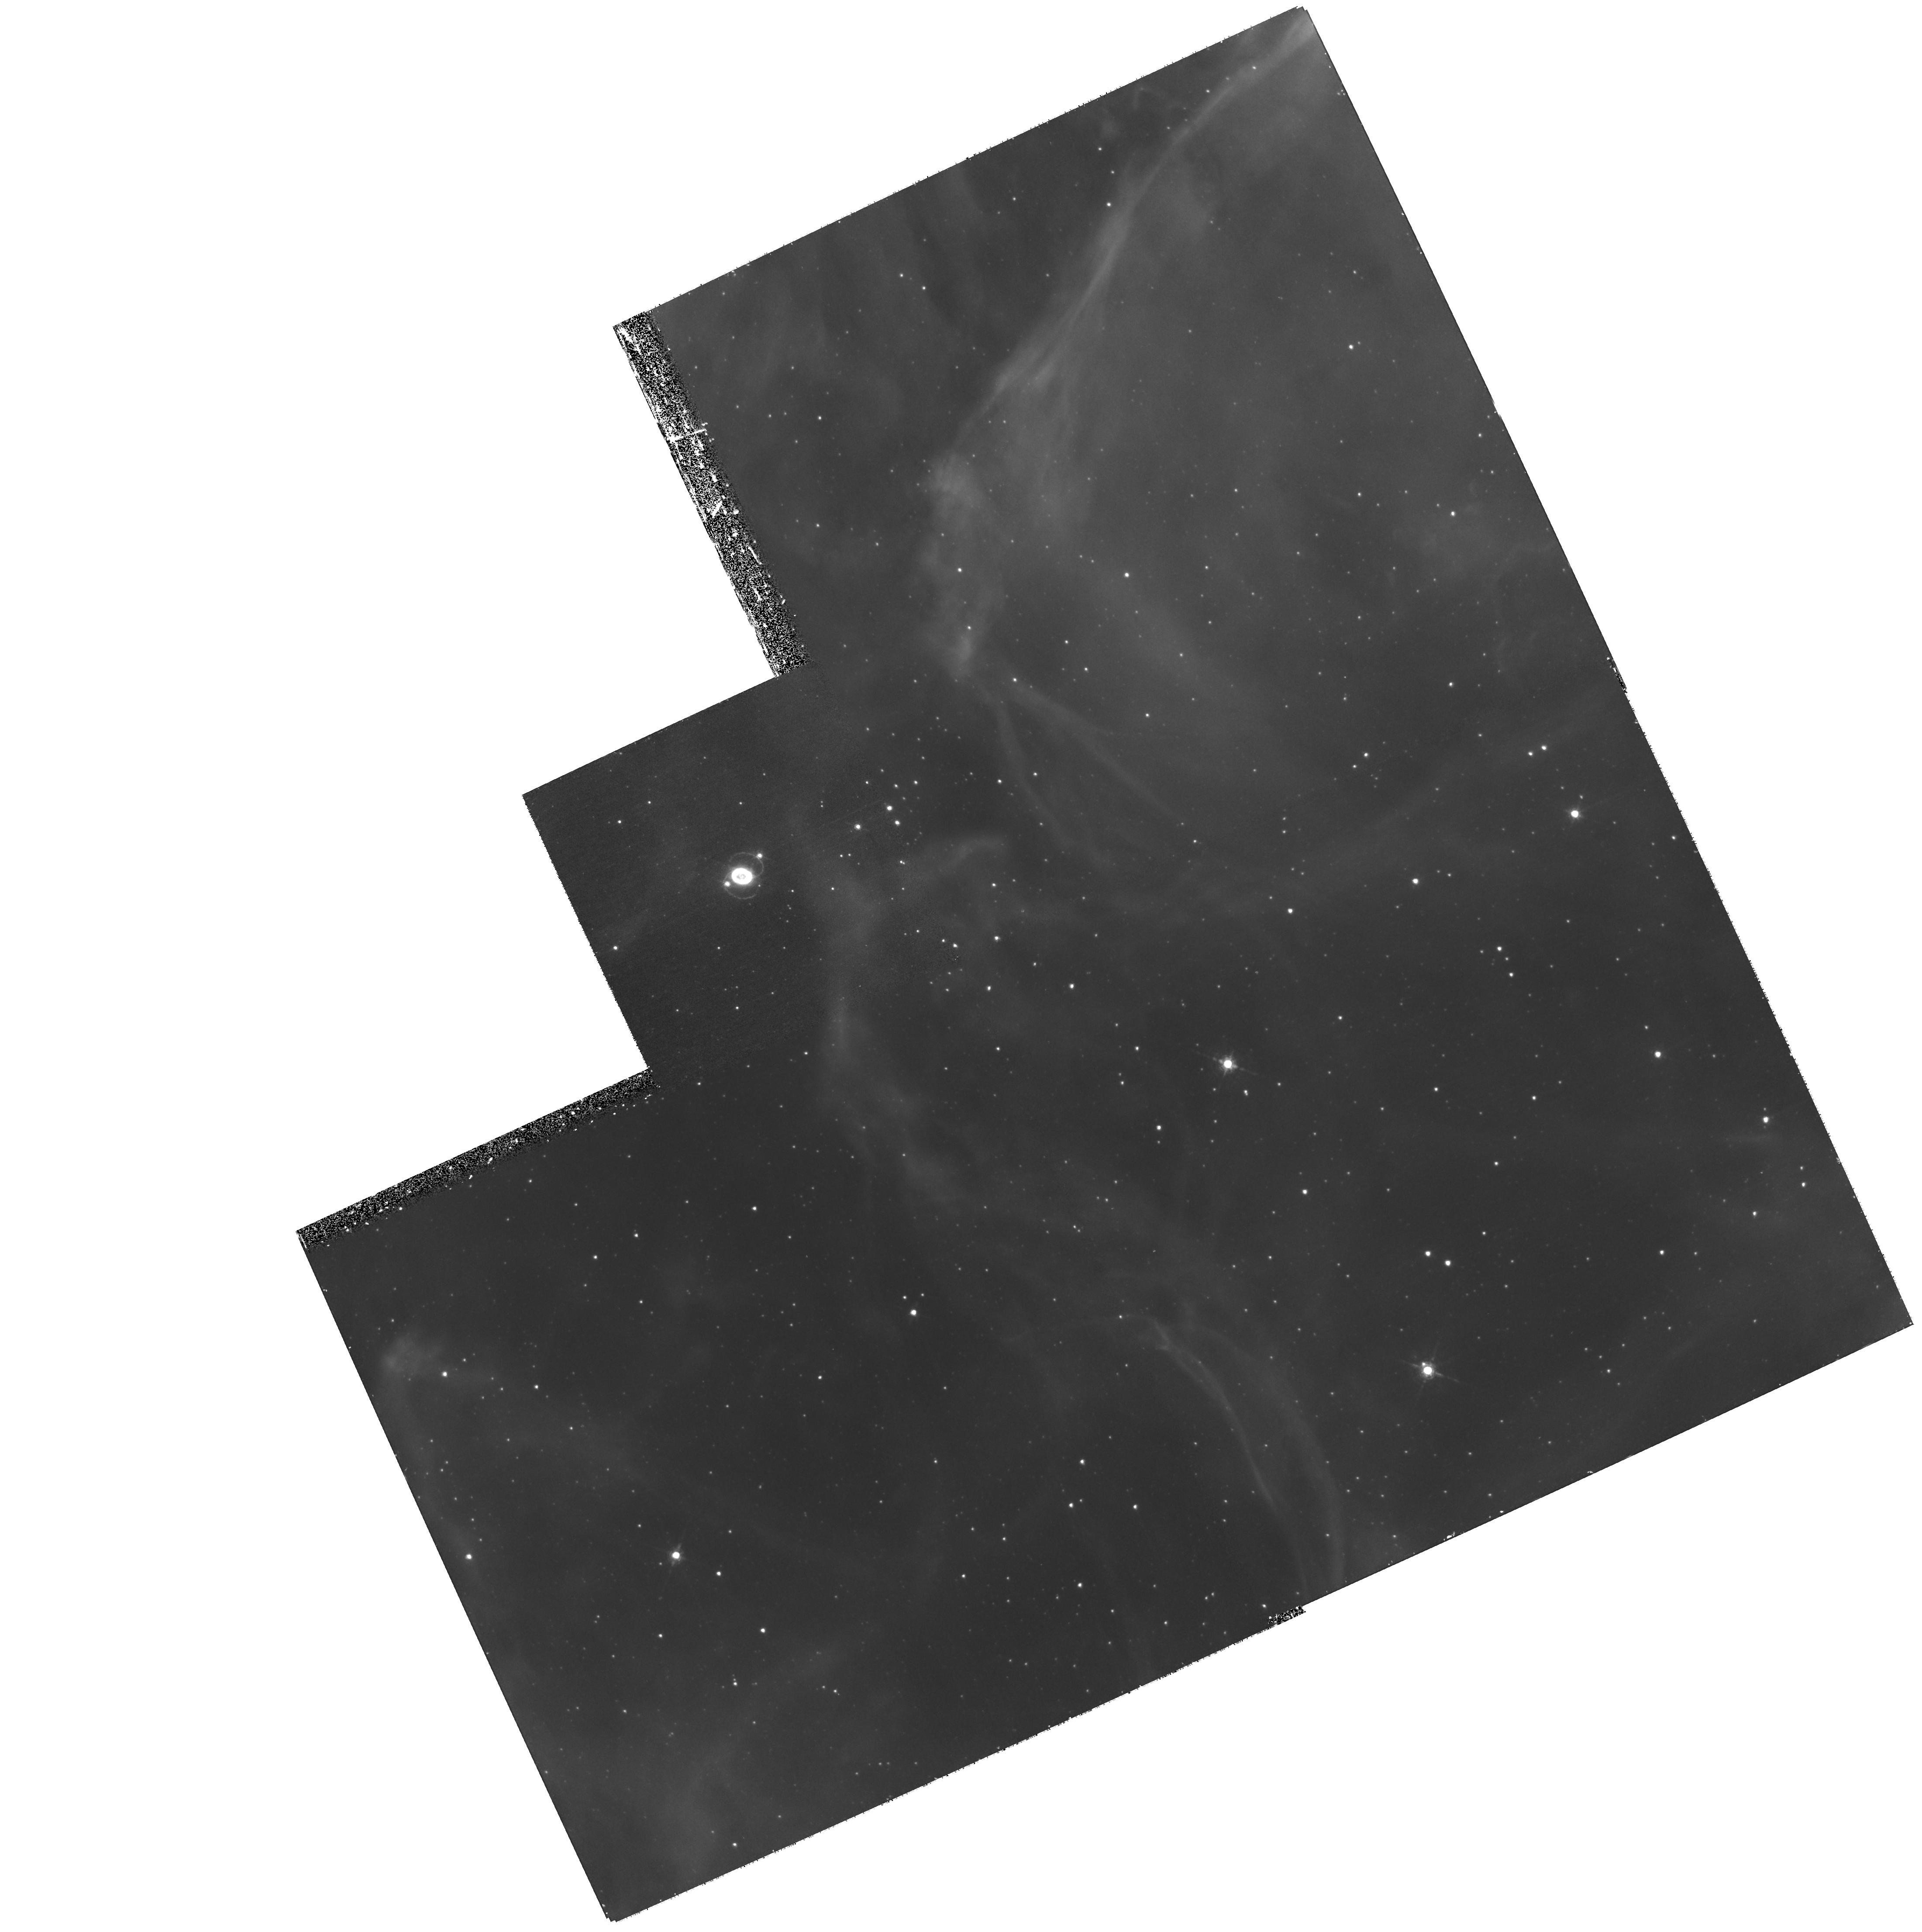
Target: SN1987A
Instrument: WFPC2/PC
Filter: F656N
Exposure: 1.2 h
Observation ID: hst_11181_01_wfpc2_pc_f656n_u9zb01

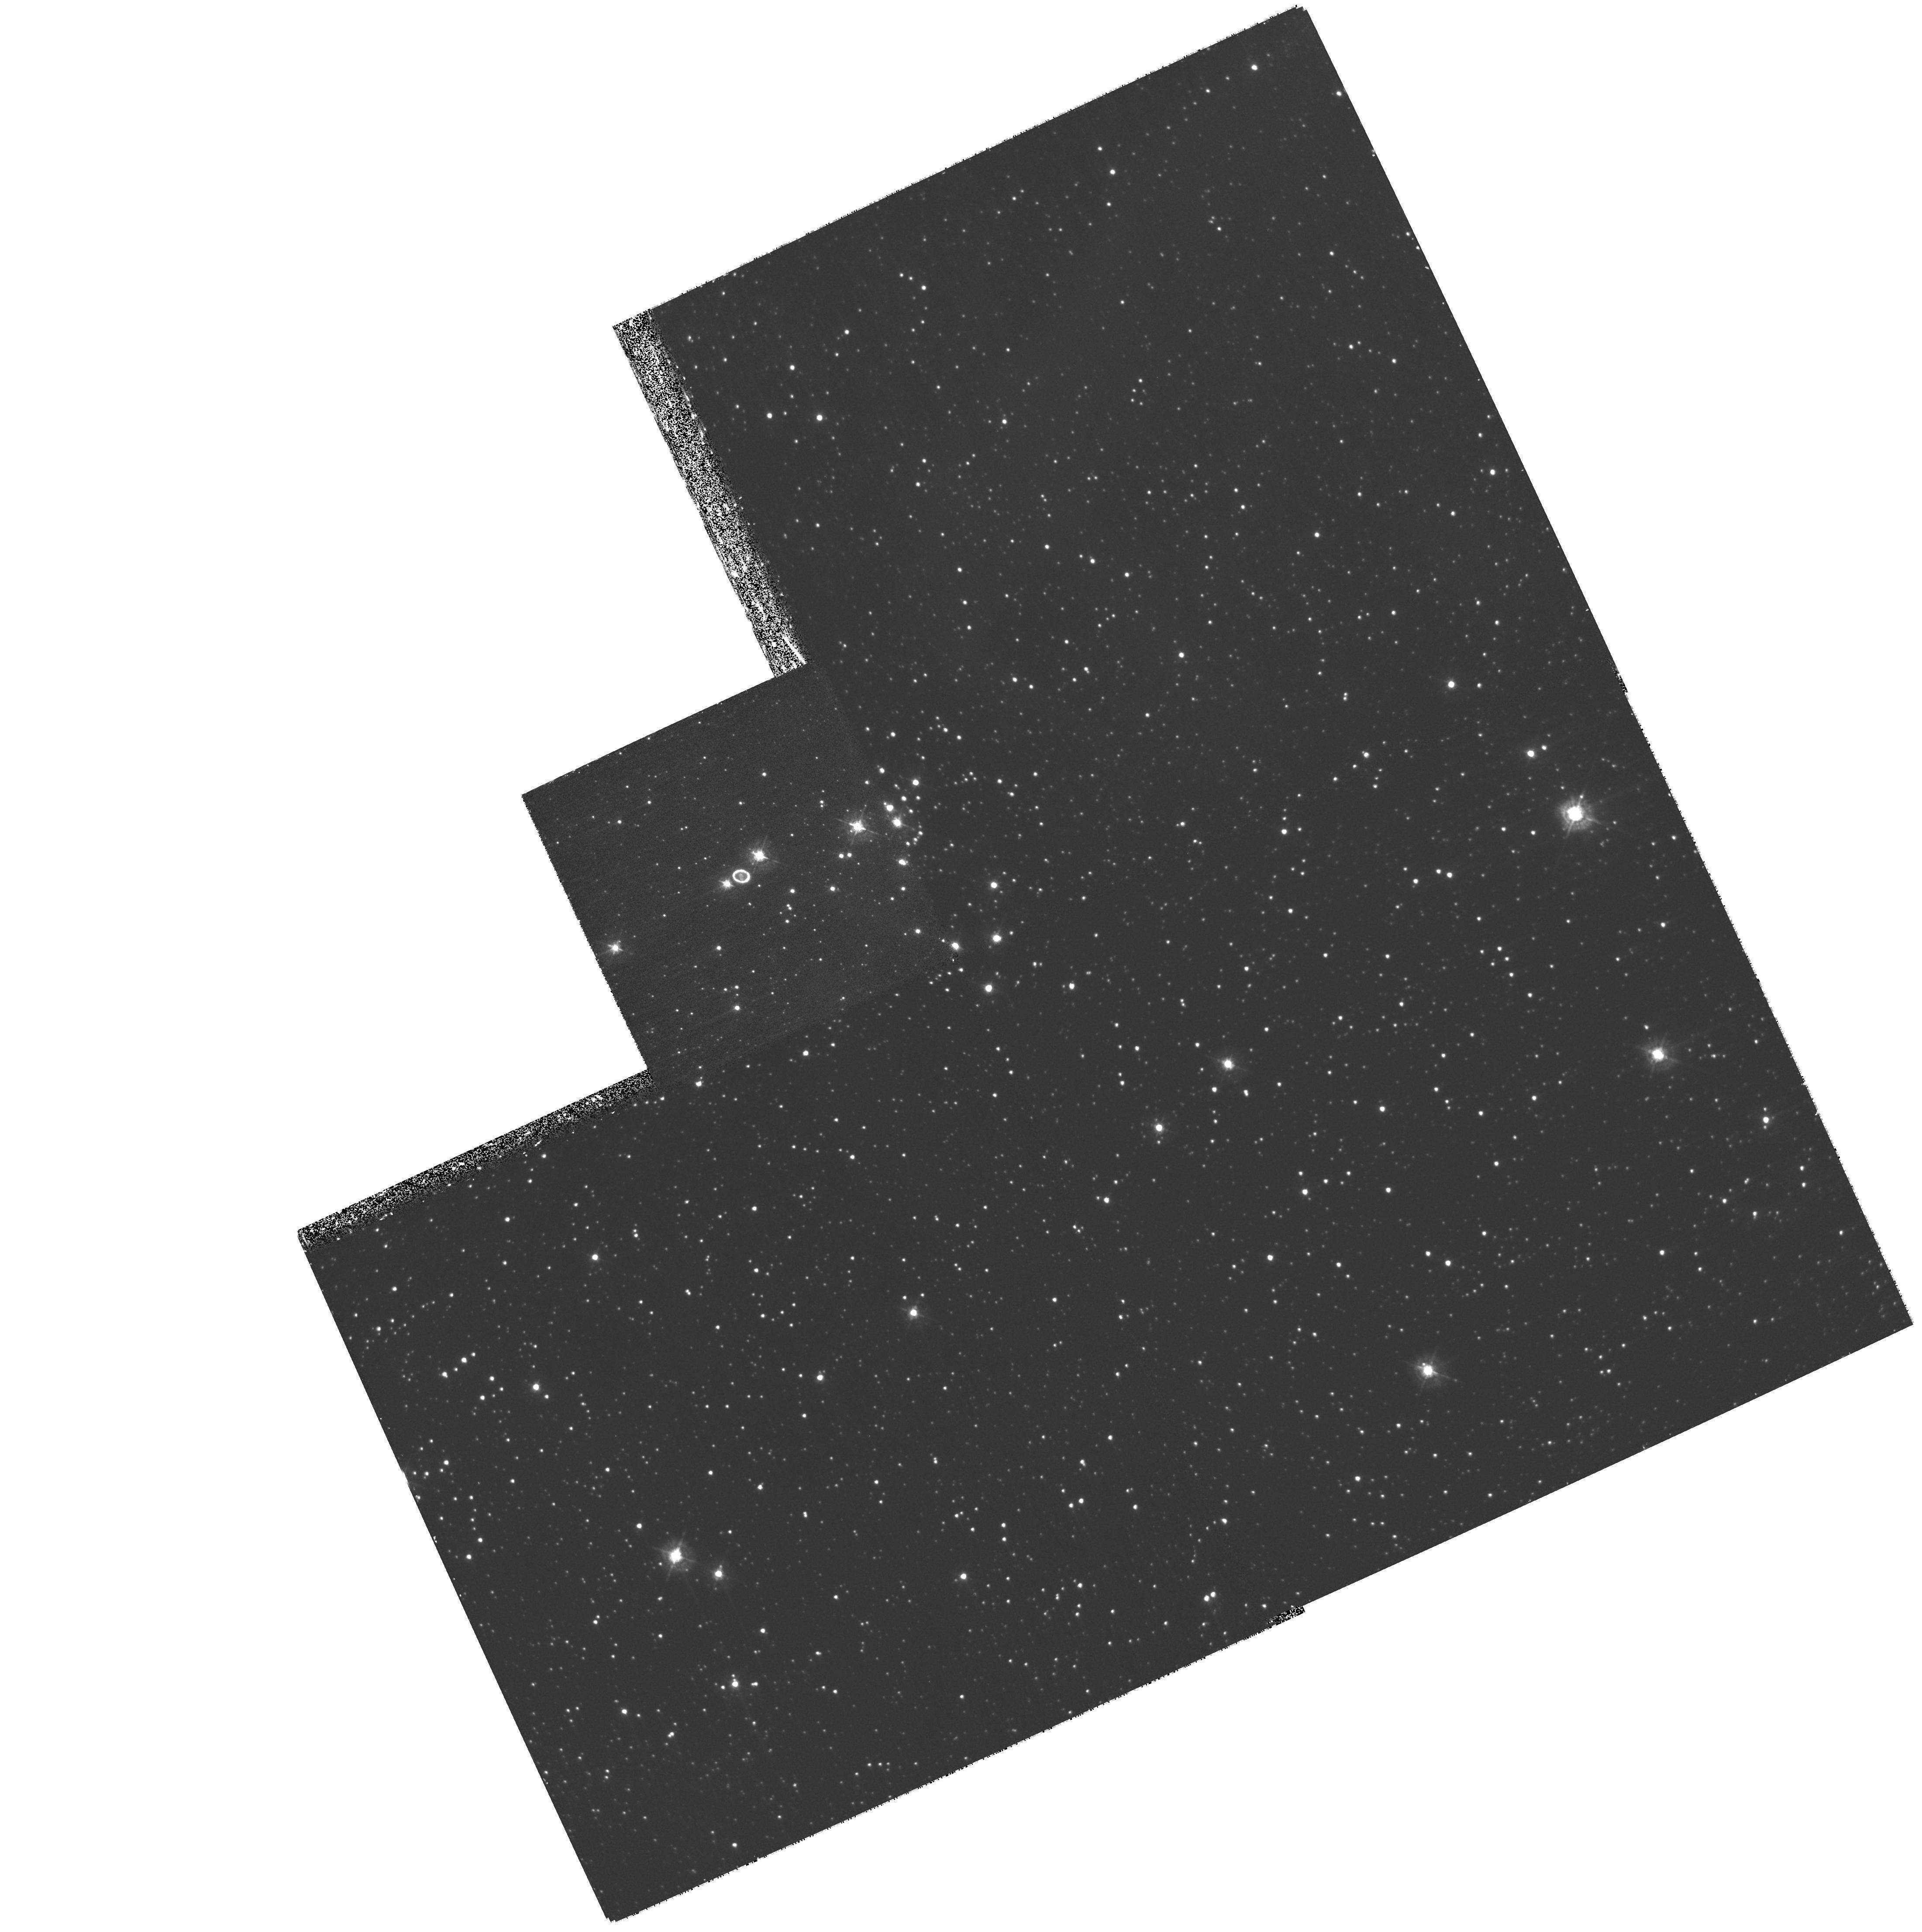
Target: SN1987A
Instrument: WFPC2/PC
Filter: F439W
Exposure: 40 min
Observation ID: hst_11181_01_wfpc2_pc_f439w_u9zb01

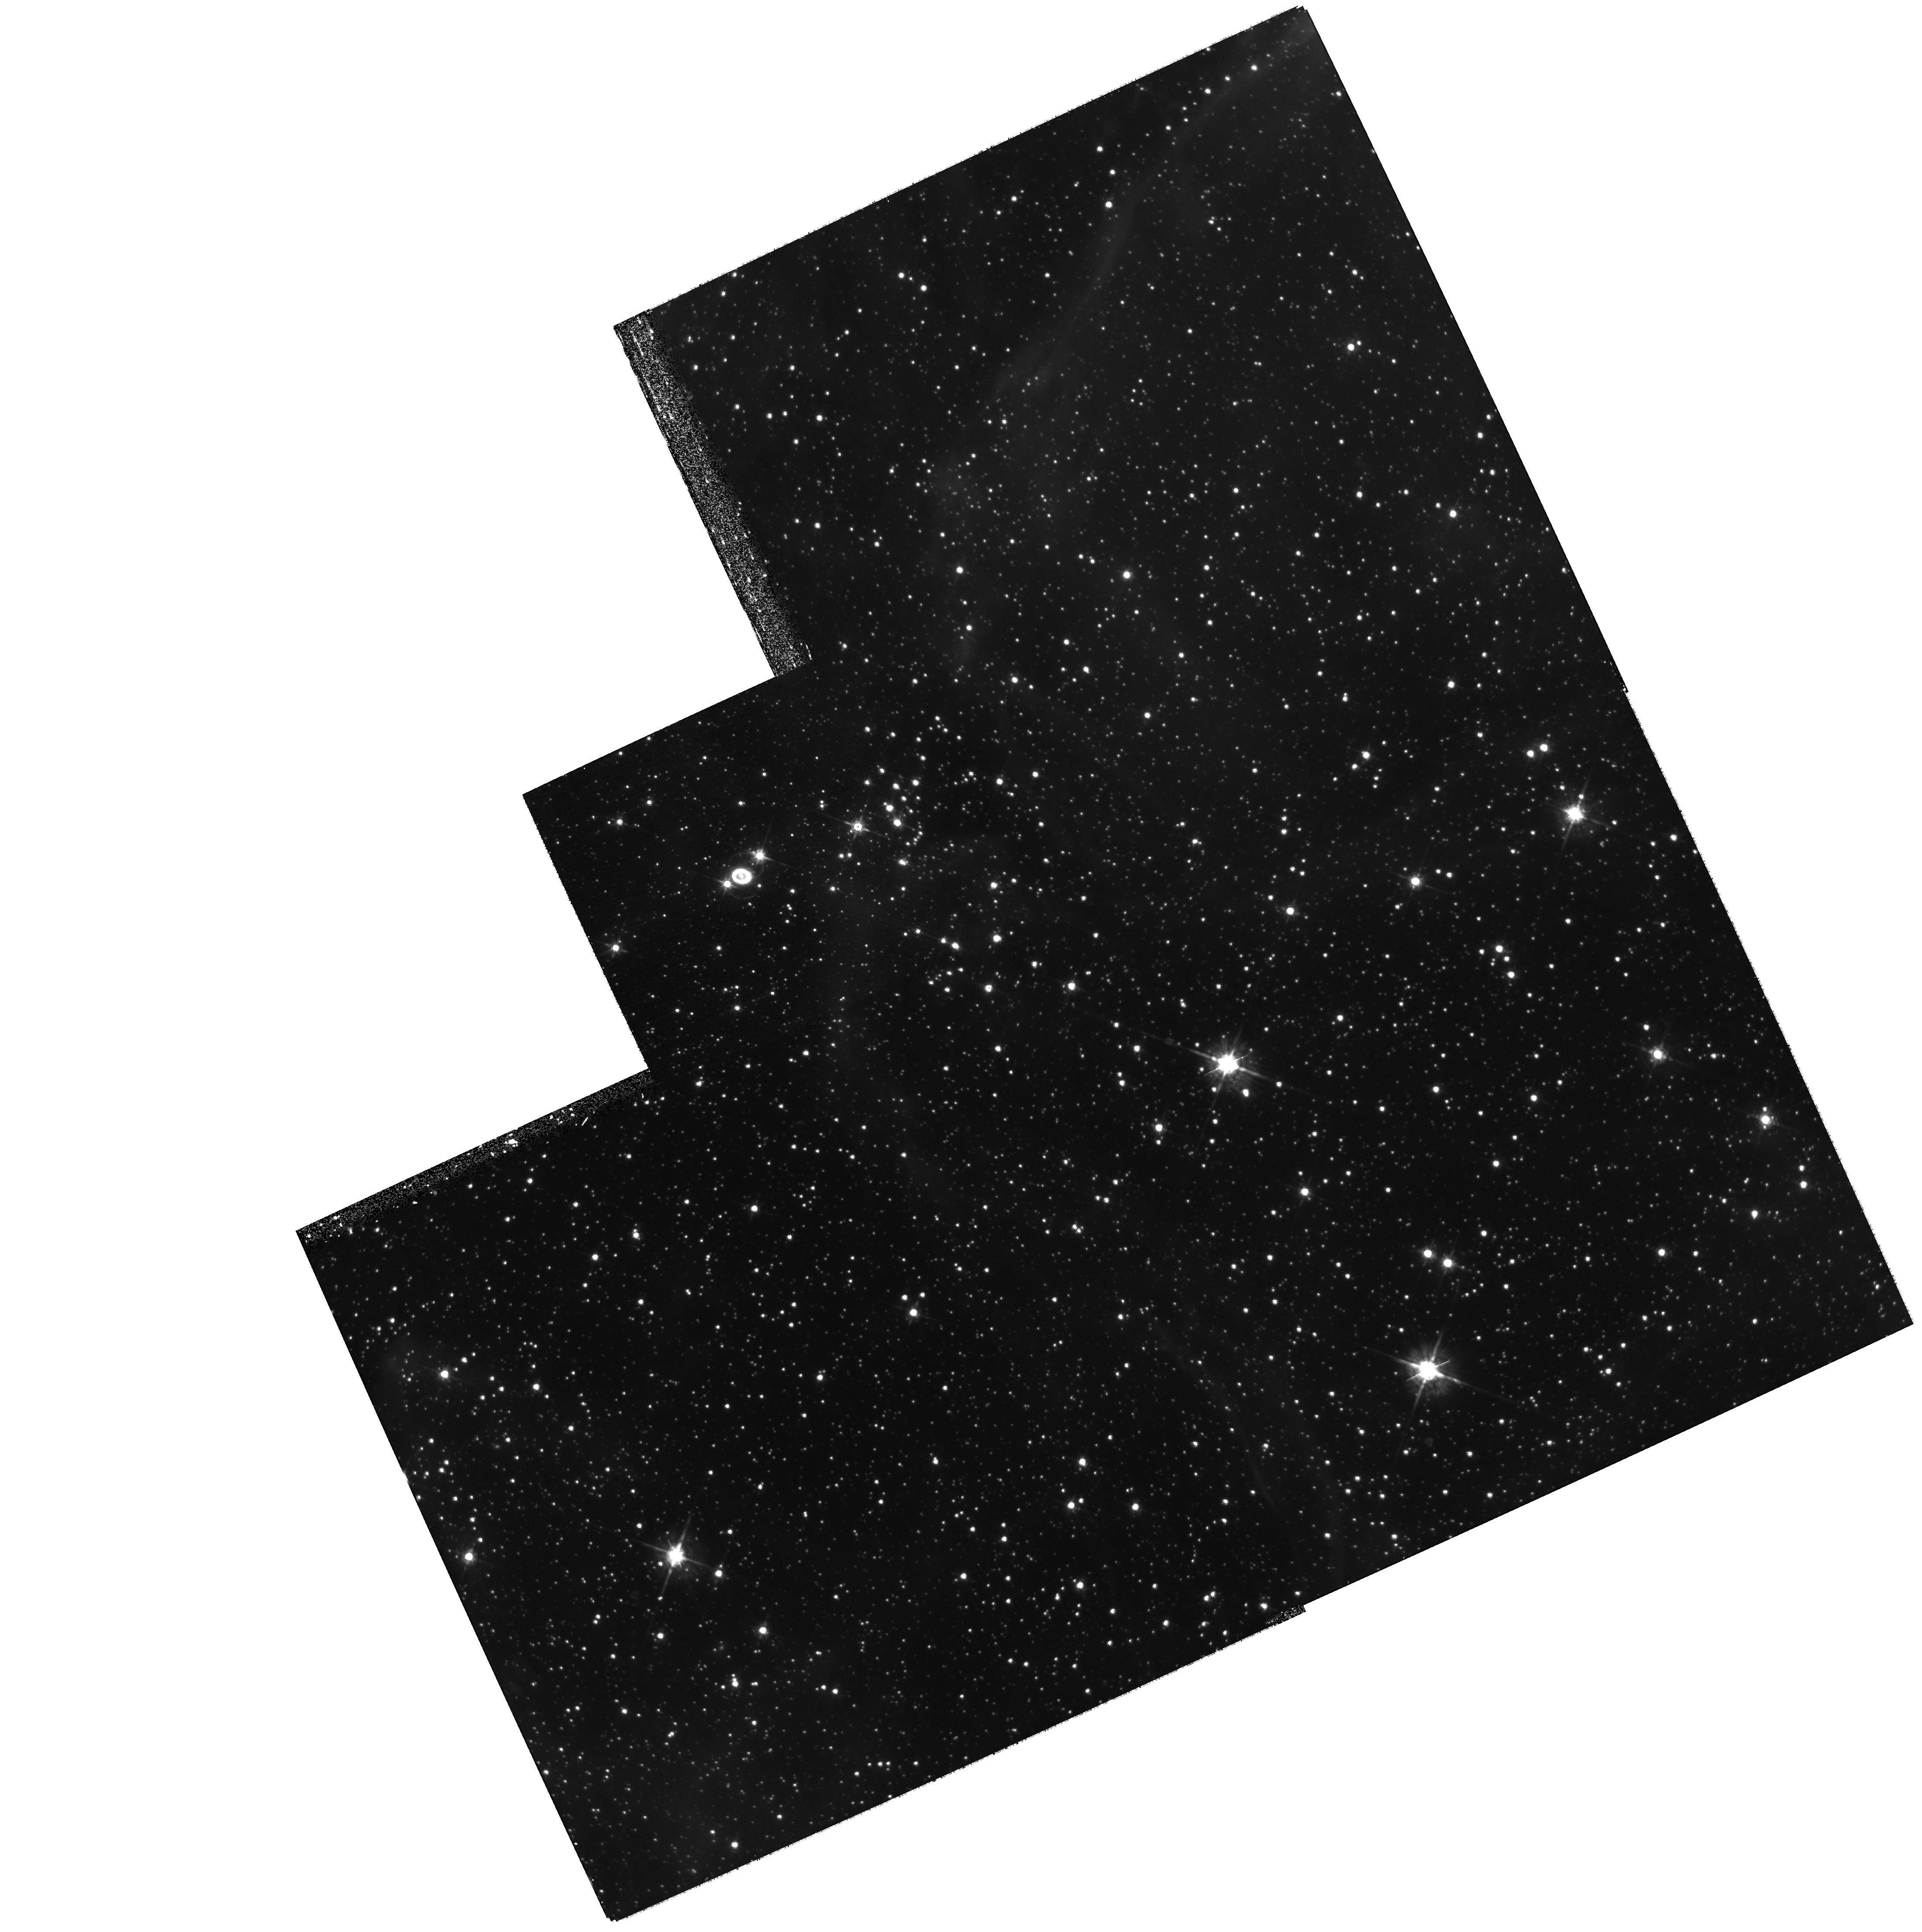
Target: SN1987A
Instrument: WFPC2/PC
Filter: F675W
Exposure: 27 min
Observation ID: hst_11181_01_wfpc2_pc_f675w_u9zb01

SAINTS - Supernova 1987A INTensive Survey (PI: Kirshner, Robert P.)

SAINTS is a program to observe SN 1987A, the brightest supernova in 383 years, as it matures into the youngest supernova remnant at age 20. HST is the essential tool for spatially-resolved observations of SN1987A's many components. A violent encounter is now underway between the fastest-moving debris and the circumstellar ring: the shock excites "hotspots." The optical, infrared and X-ray fluxes are rising rapidly on 6-month time scales: we have organized HST, SPITZER, and CHANDRA observations to understand these regions. In Cycle 16, the separate hotspots may begin to fuse as the shock fully enters the circumstellar ring. Photons from these shocks will excite previously invisible gas outside the ring, revealing the true extent of the mass loss that preceded the explosion of Sanduleak -69 202. The inner debris of the explosion, excited by radioactive isotopes from the explosion, is now resolved and seen to be aspherical, providing direct evidence on the asymmetry of the explosion. Questions about SN 1987A remain unanswered. How did the enigmatic three rings form? Precisely what happened during the core collapse and bounce? Is a black hole or a neutron star left behind? The rich and deep data set from SAINTS will help answer these central questions of supernova science.